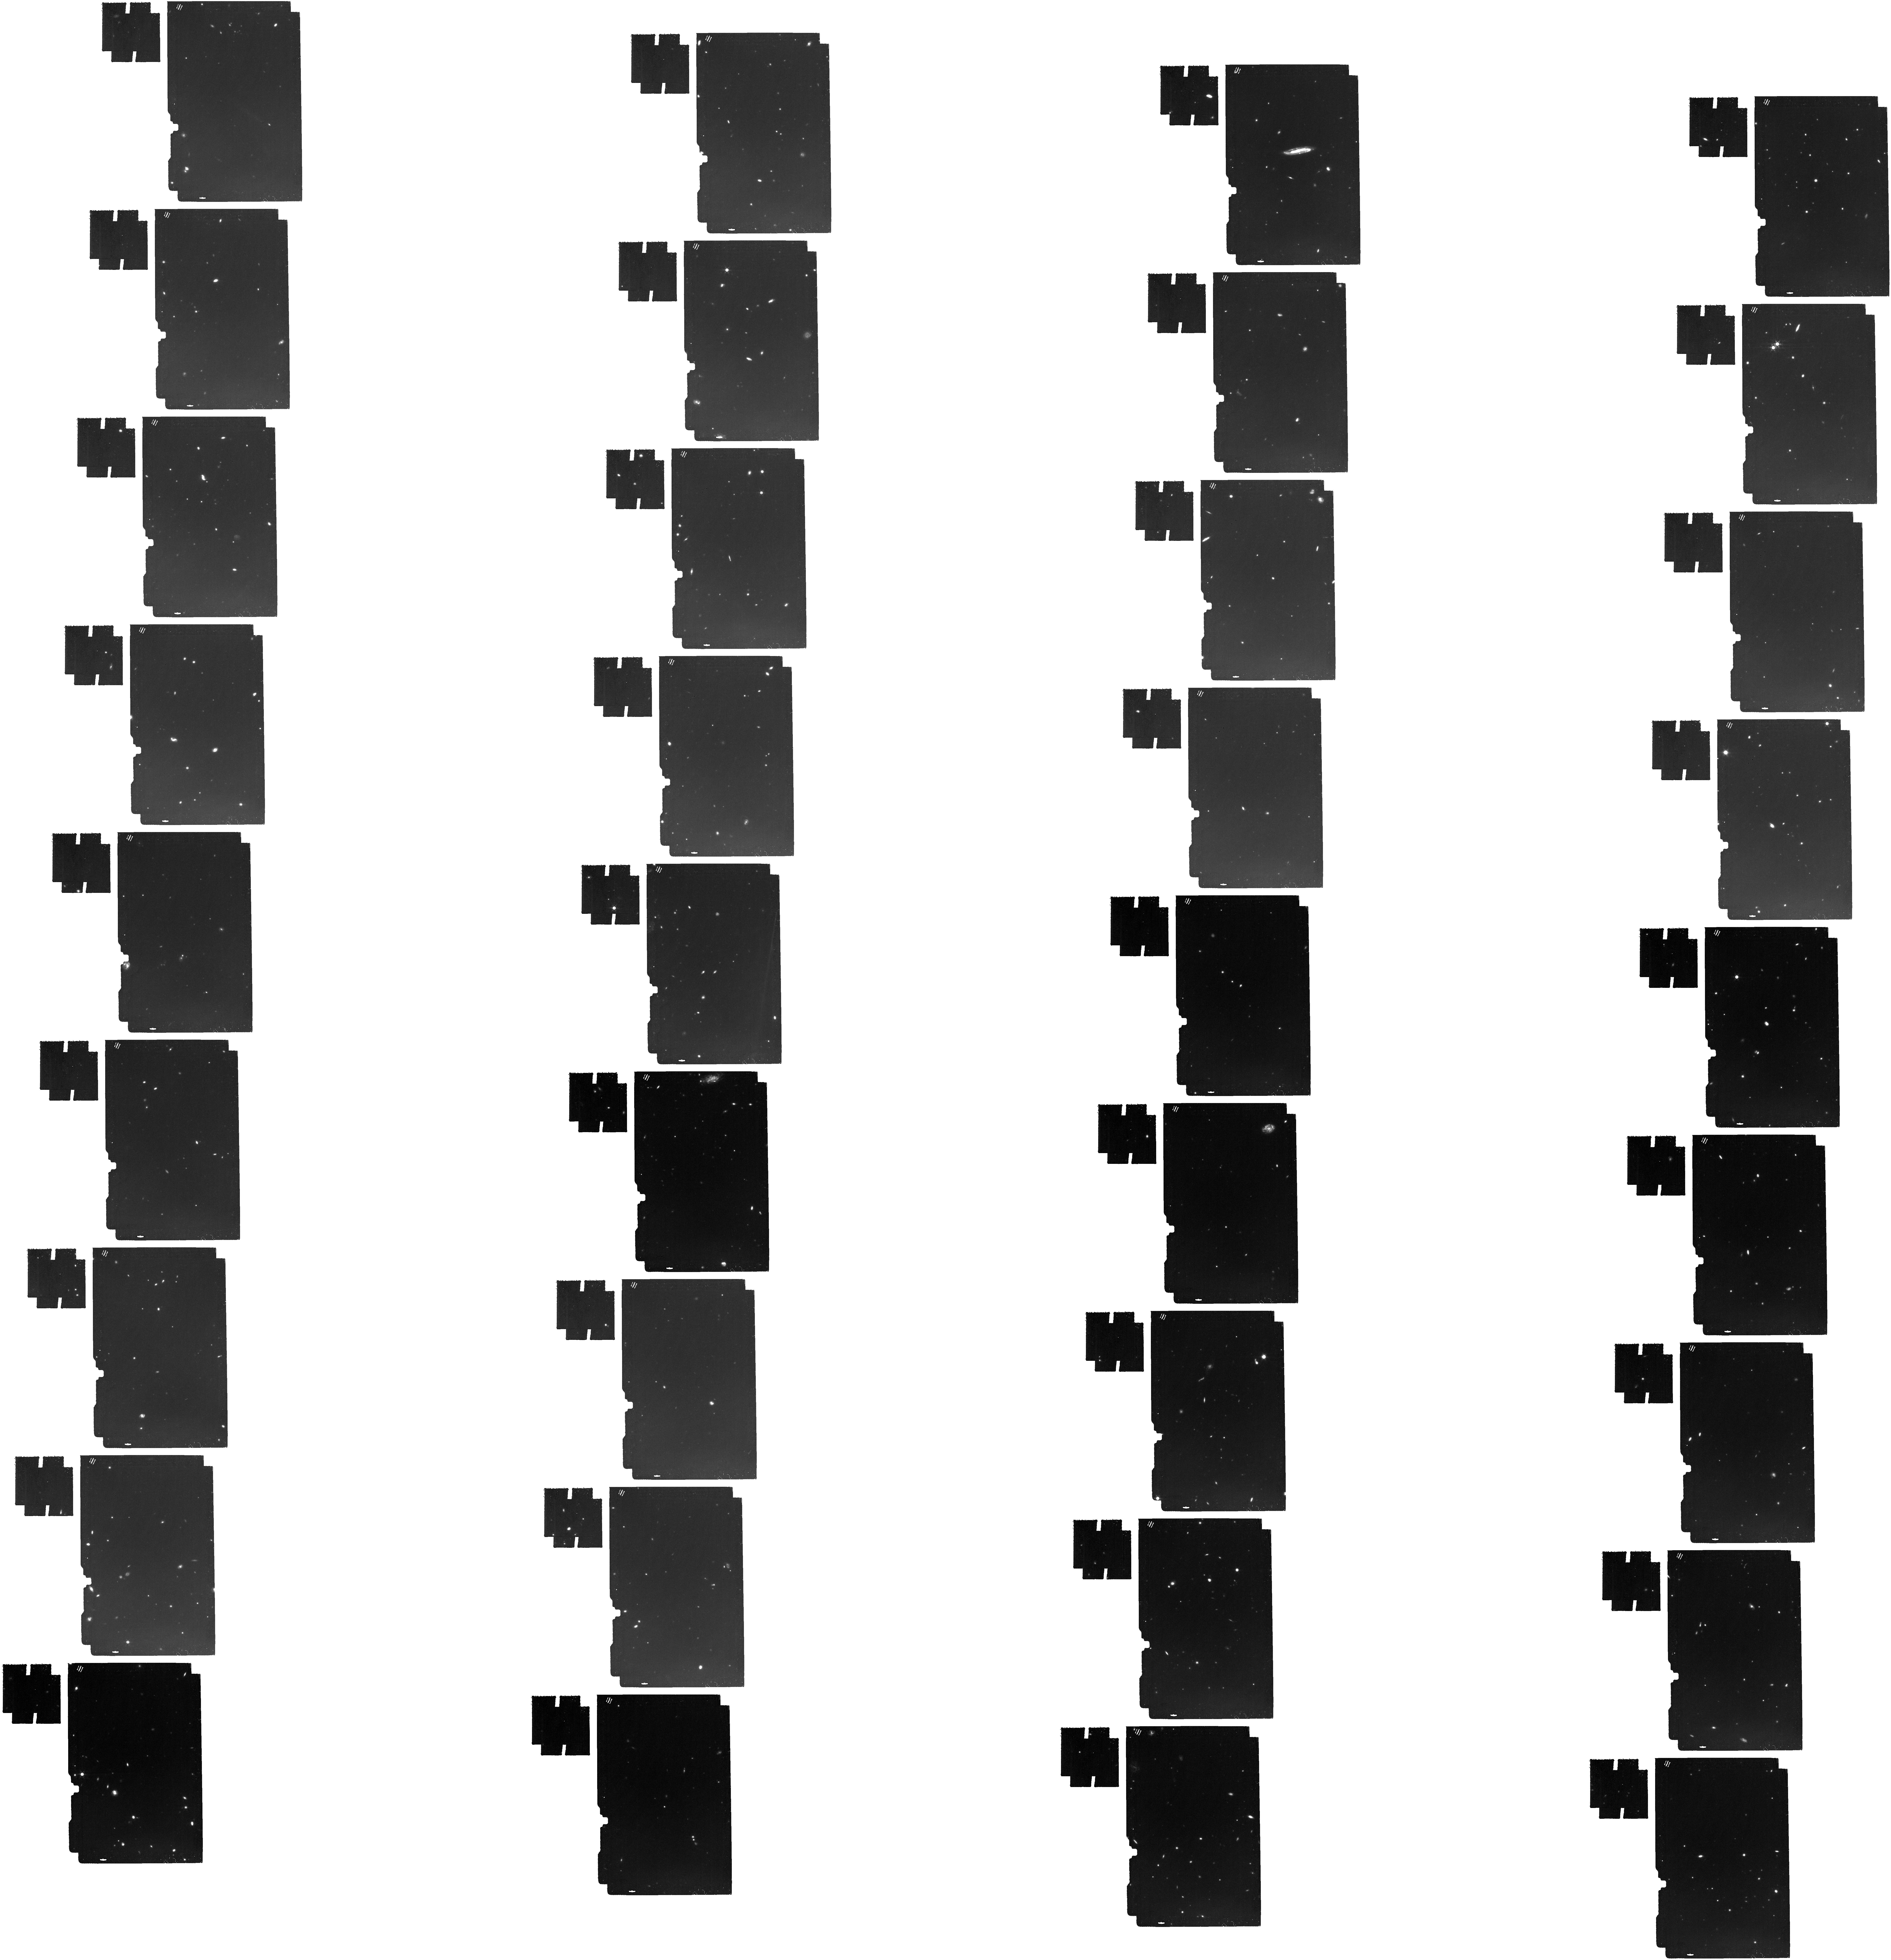
Target: NEXUS-Center. Instrument: MIRI. Filter: F1280W. Exposure: 6.4 h. Observation ID: jw09263-o001_t001_miri_f1280w

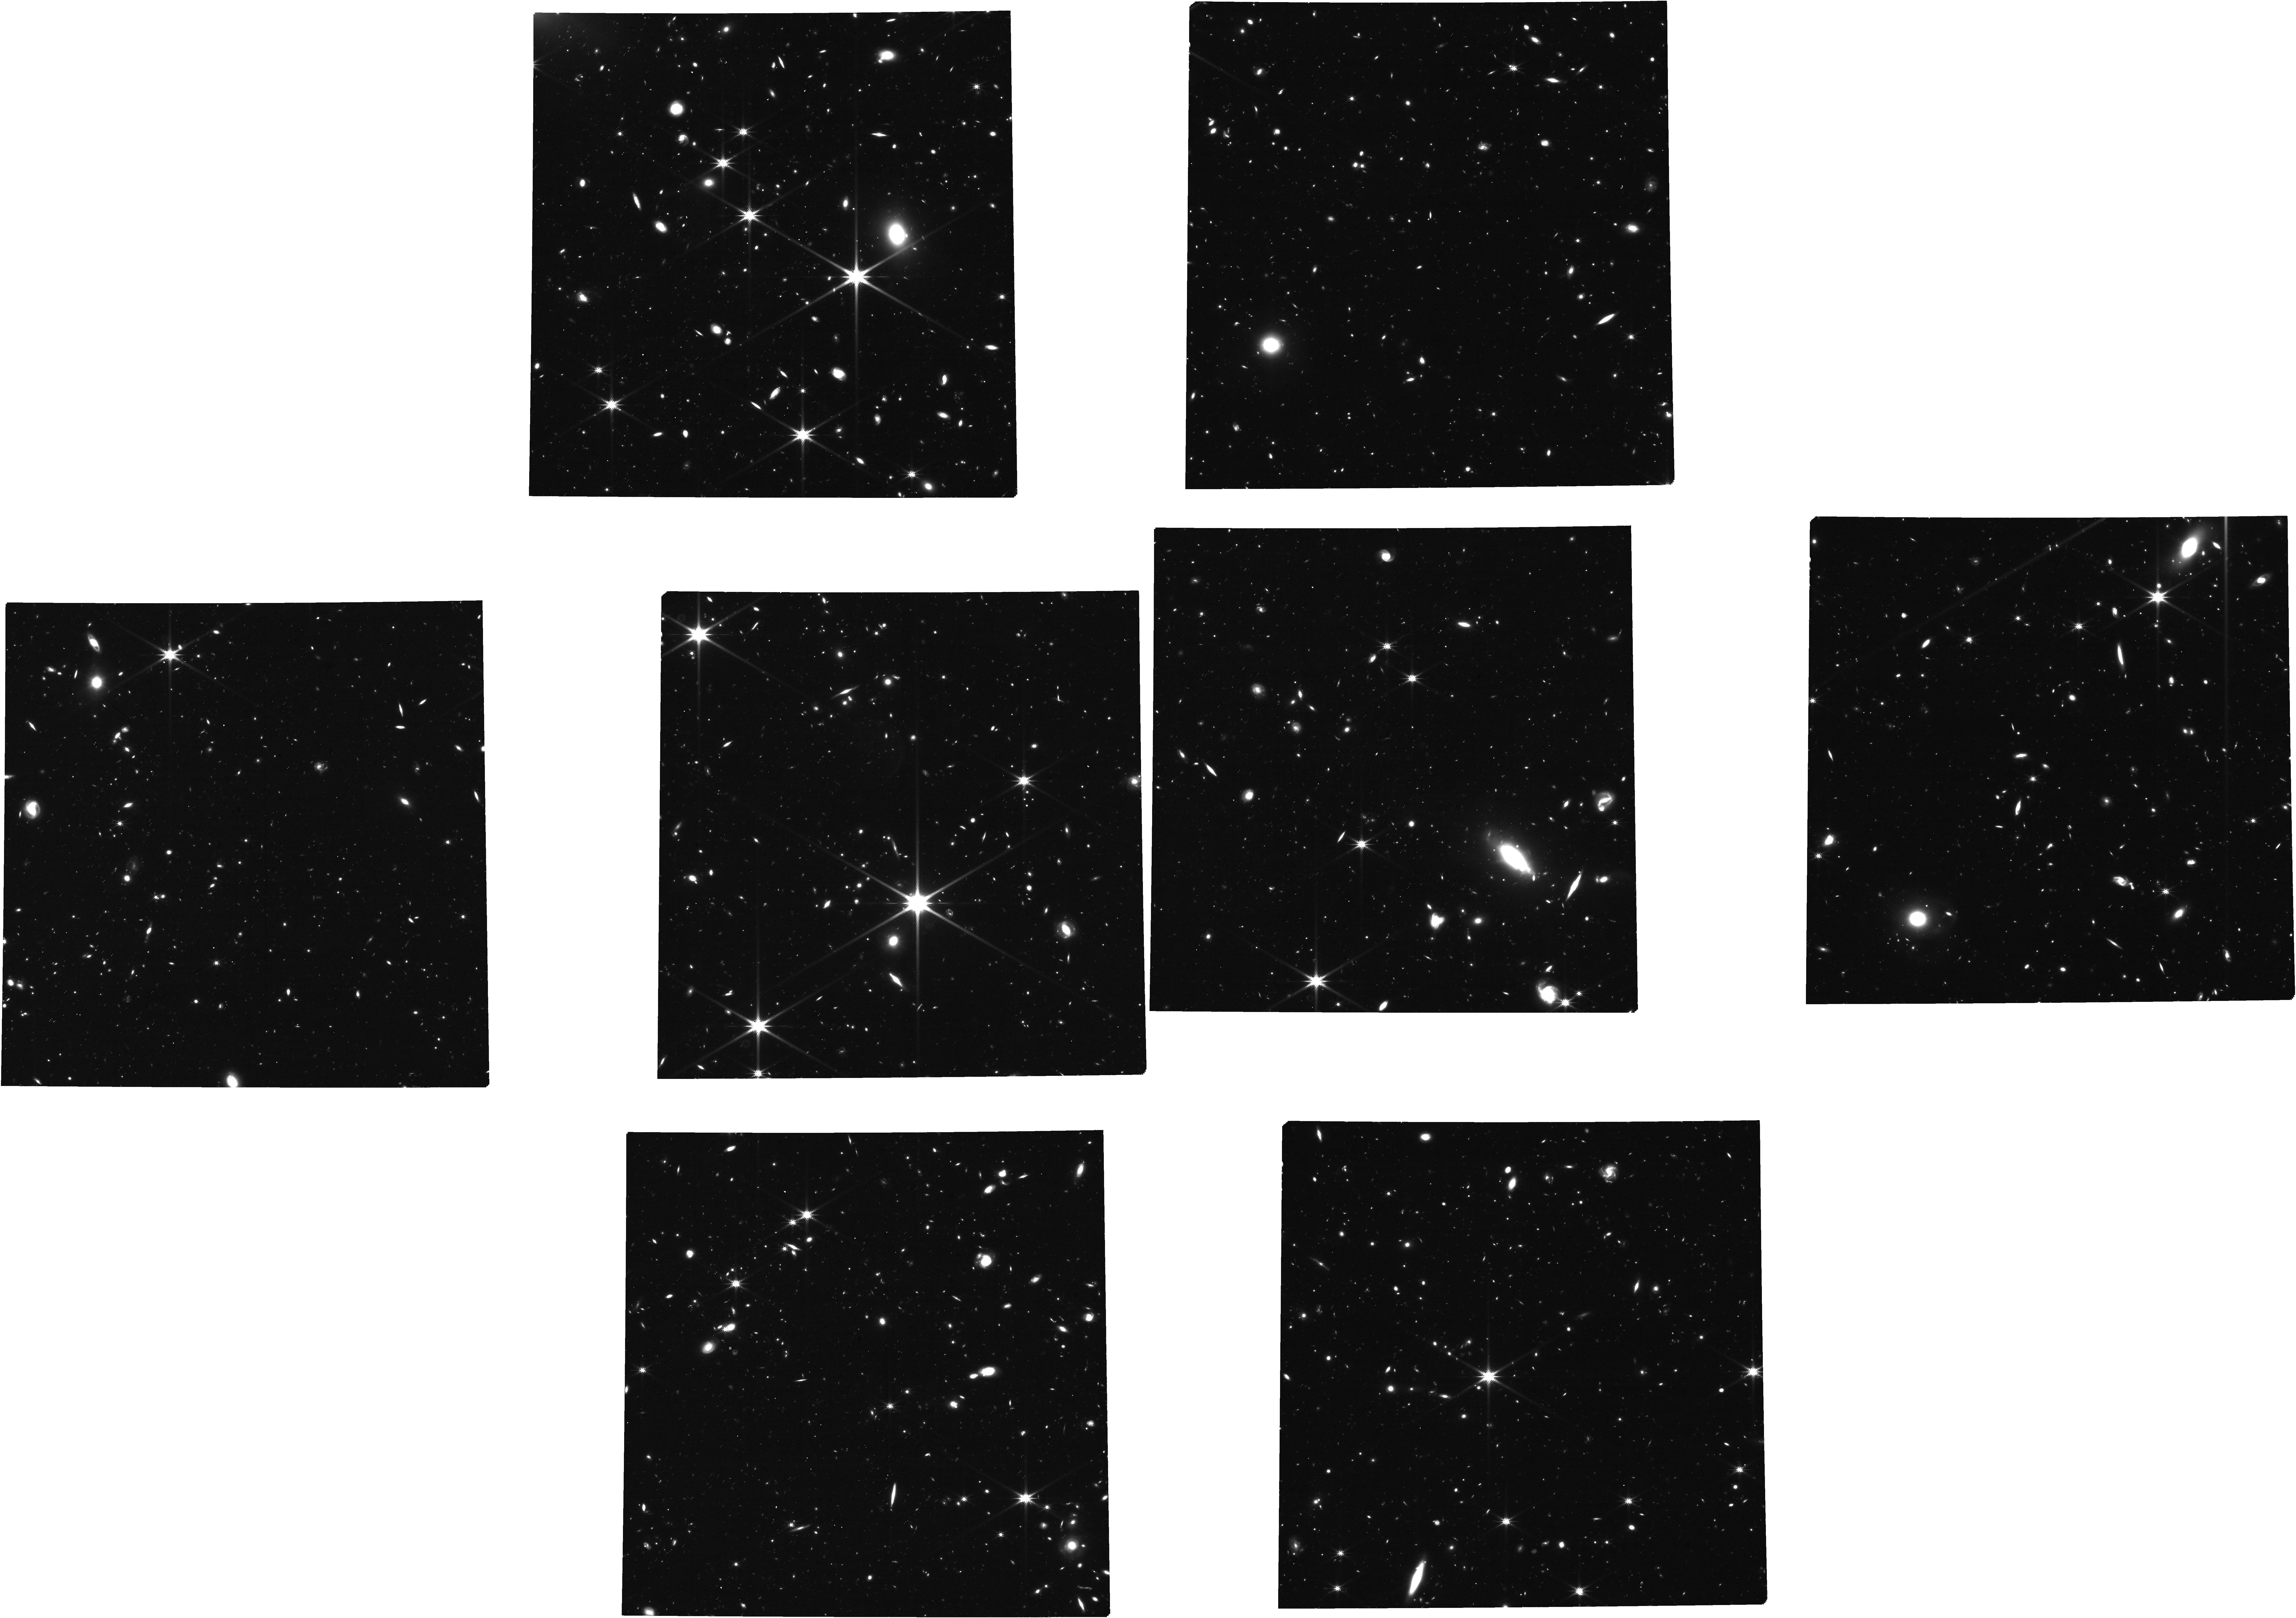
Target: msa_catalog_deep_ep7. Instrument: NIRCAM. Filter: F277W. Exposure: 1.4 h. Observation ID: jw09263-o003_t003_nircam_clear-f277w

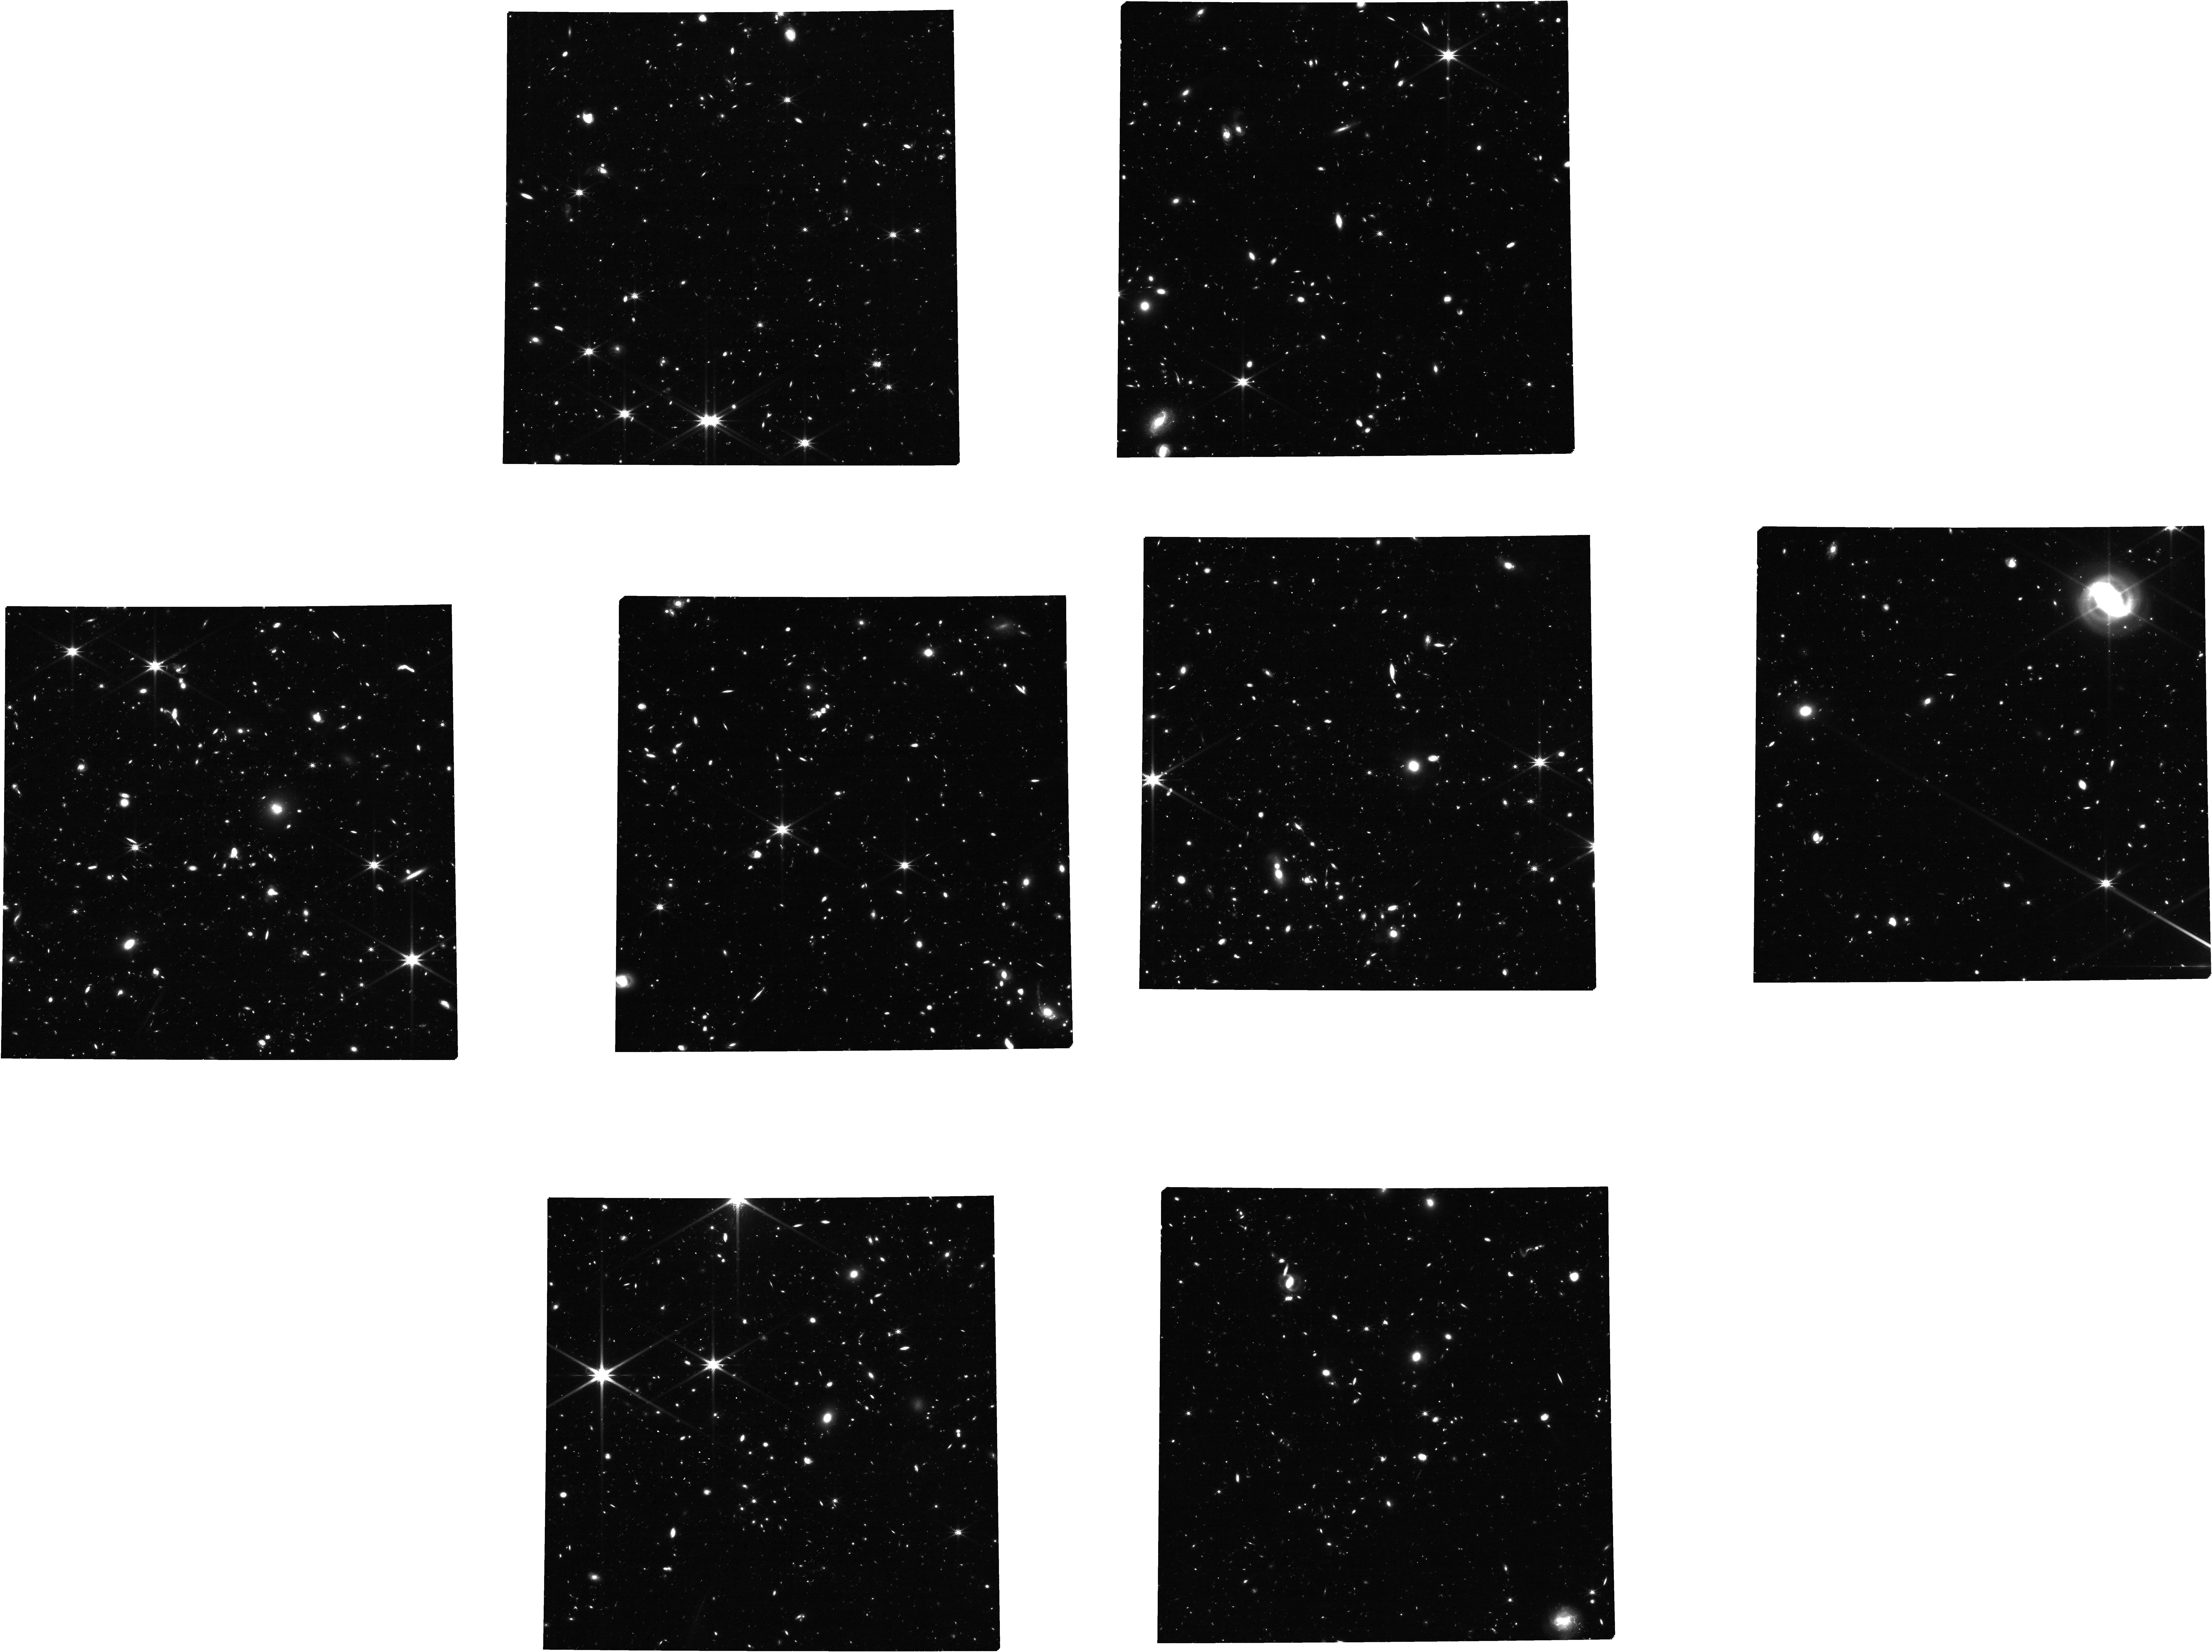
Target: msa_catalog_deep_ep8. Instrument: NIRCAM. Filter: F277W. Exposure: 1.6 h. Observation ID: jw09263-o005_t004_nircam_clear-f277w

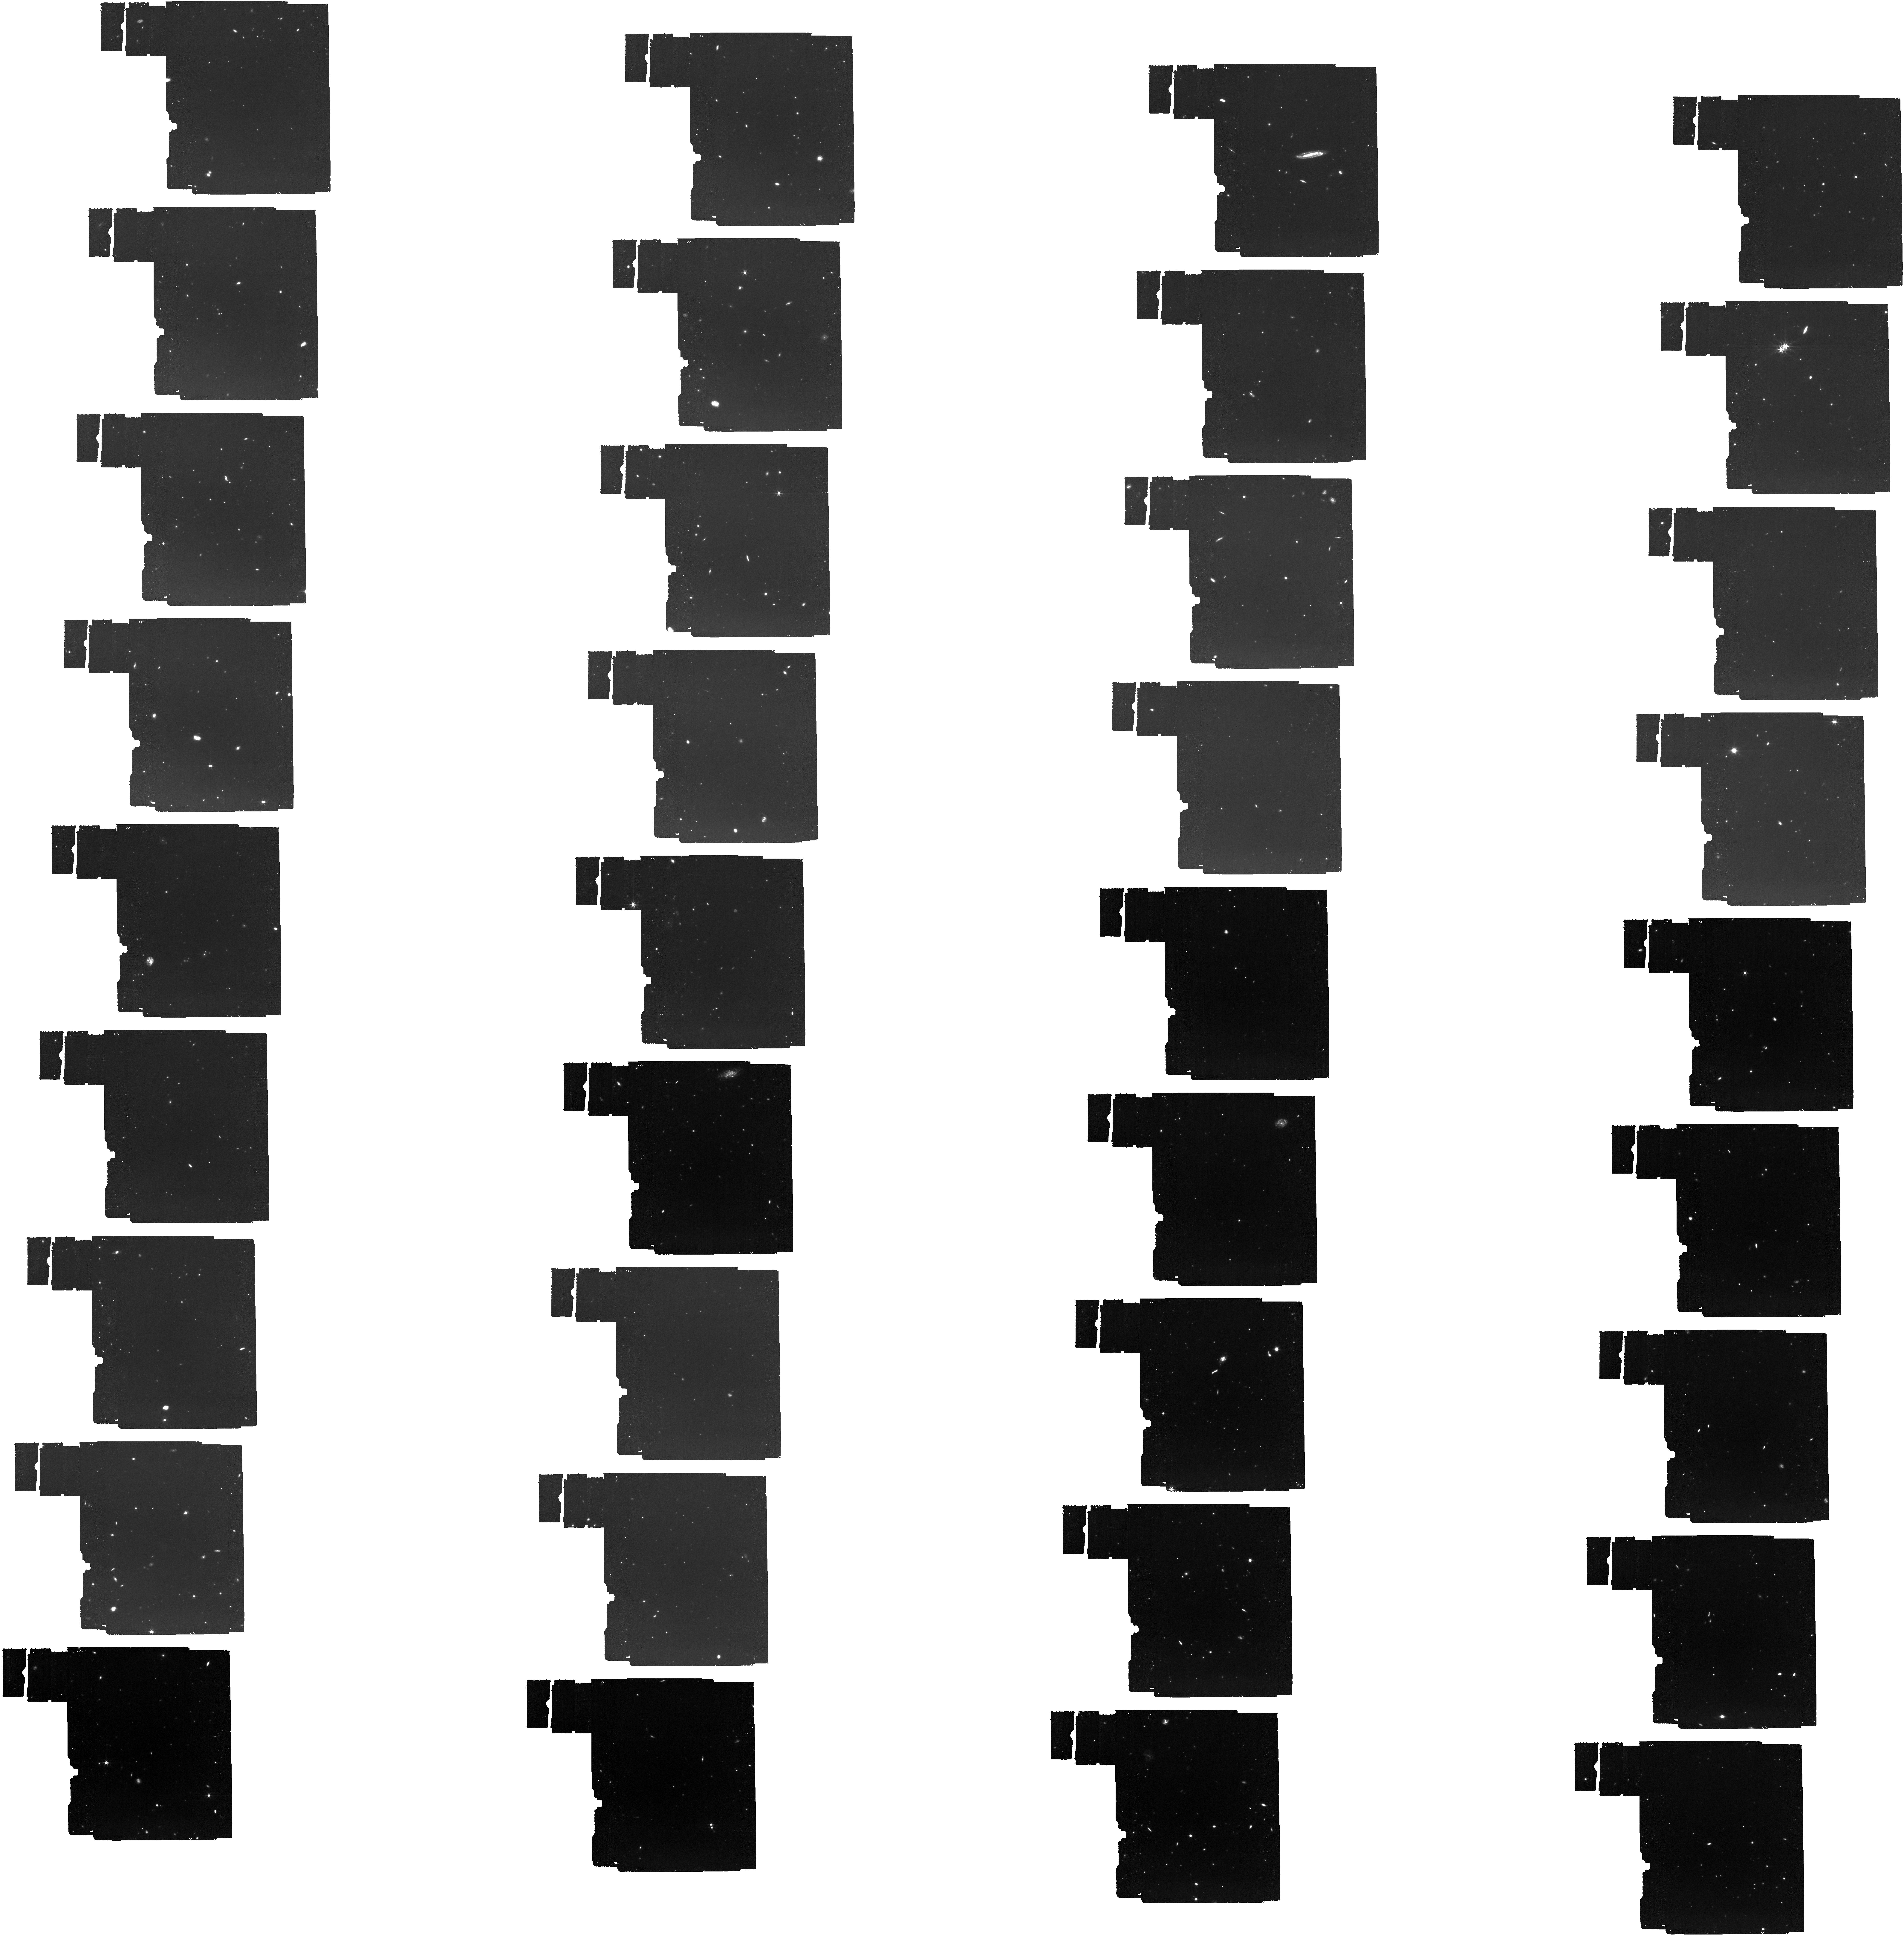
Target: NEXUS-Center. Instrument: MIRI. Filter: F1000W. Exposure: 9.6 h. Observation ID: jw09263-o001_t001_miri_f1000w

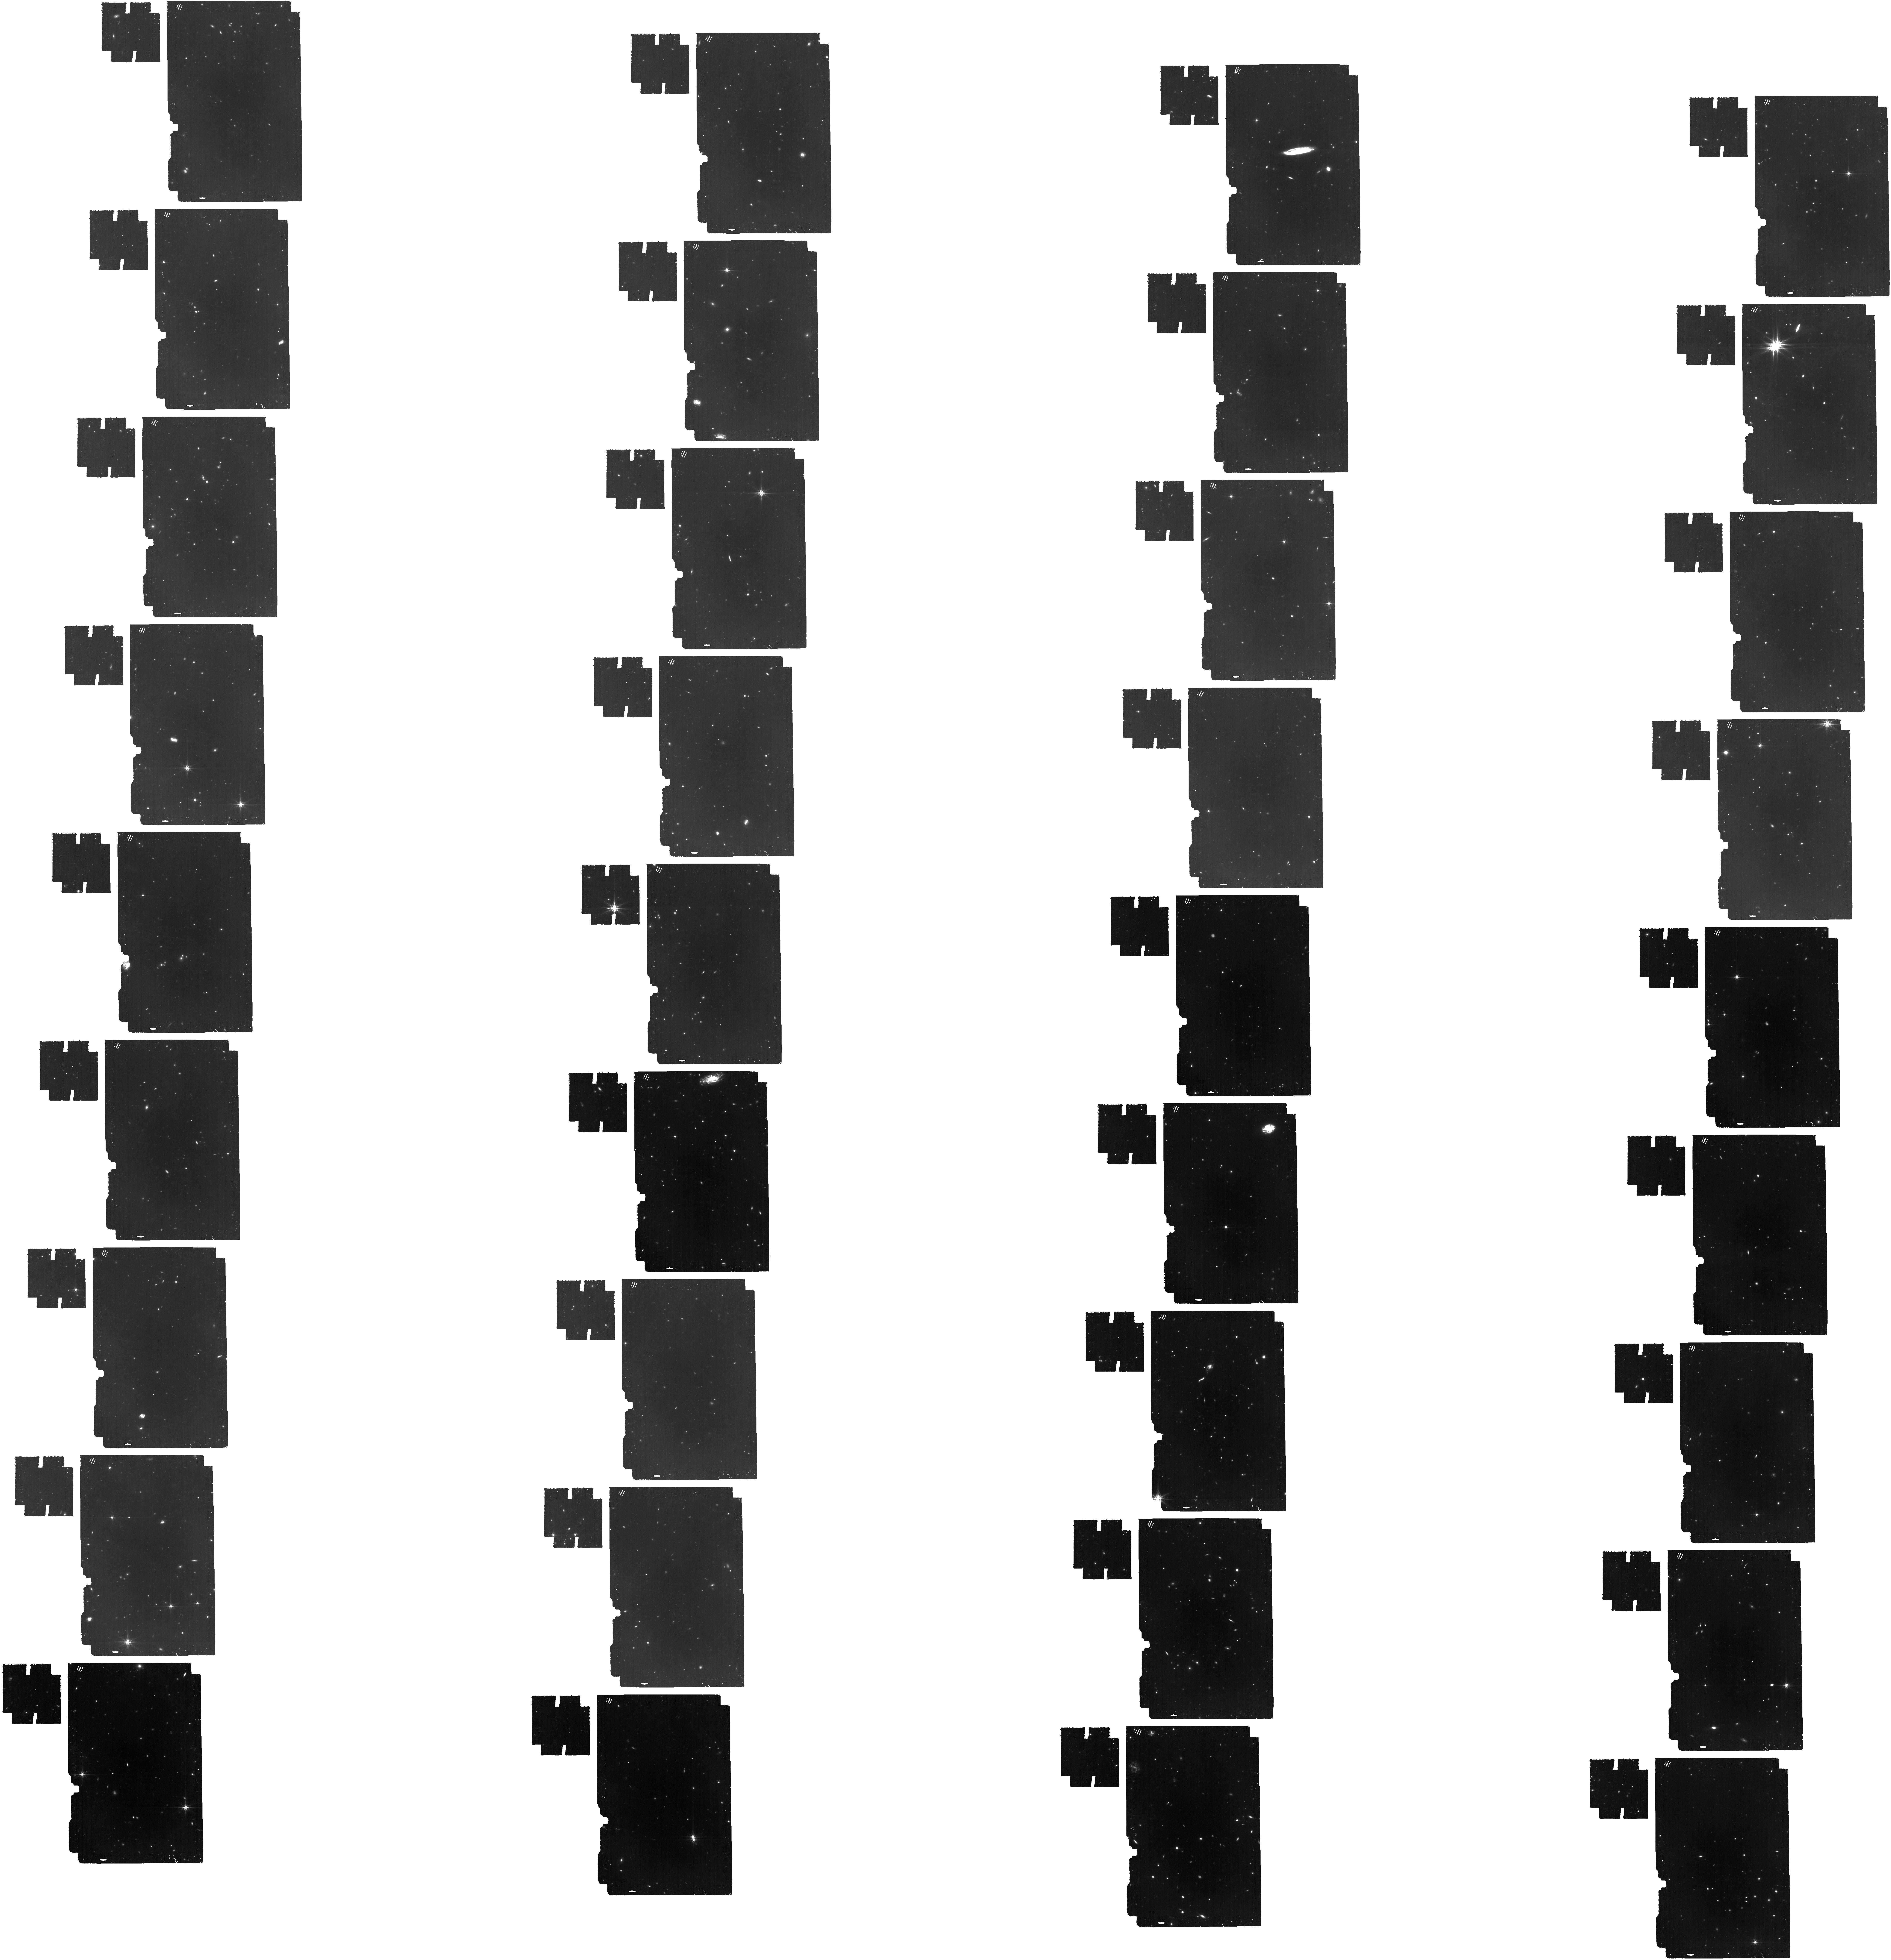
Target: NEXUS-Center. Instrument: MIRI. Filter: F770W. Exposure: 12.6 h. Observation ID: jw09263-o001_t001_miri_f770w

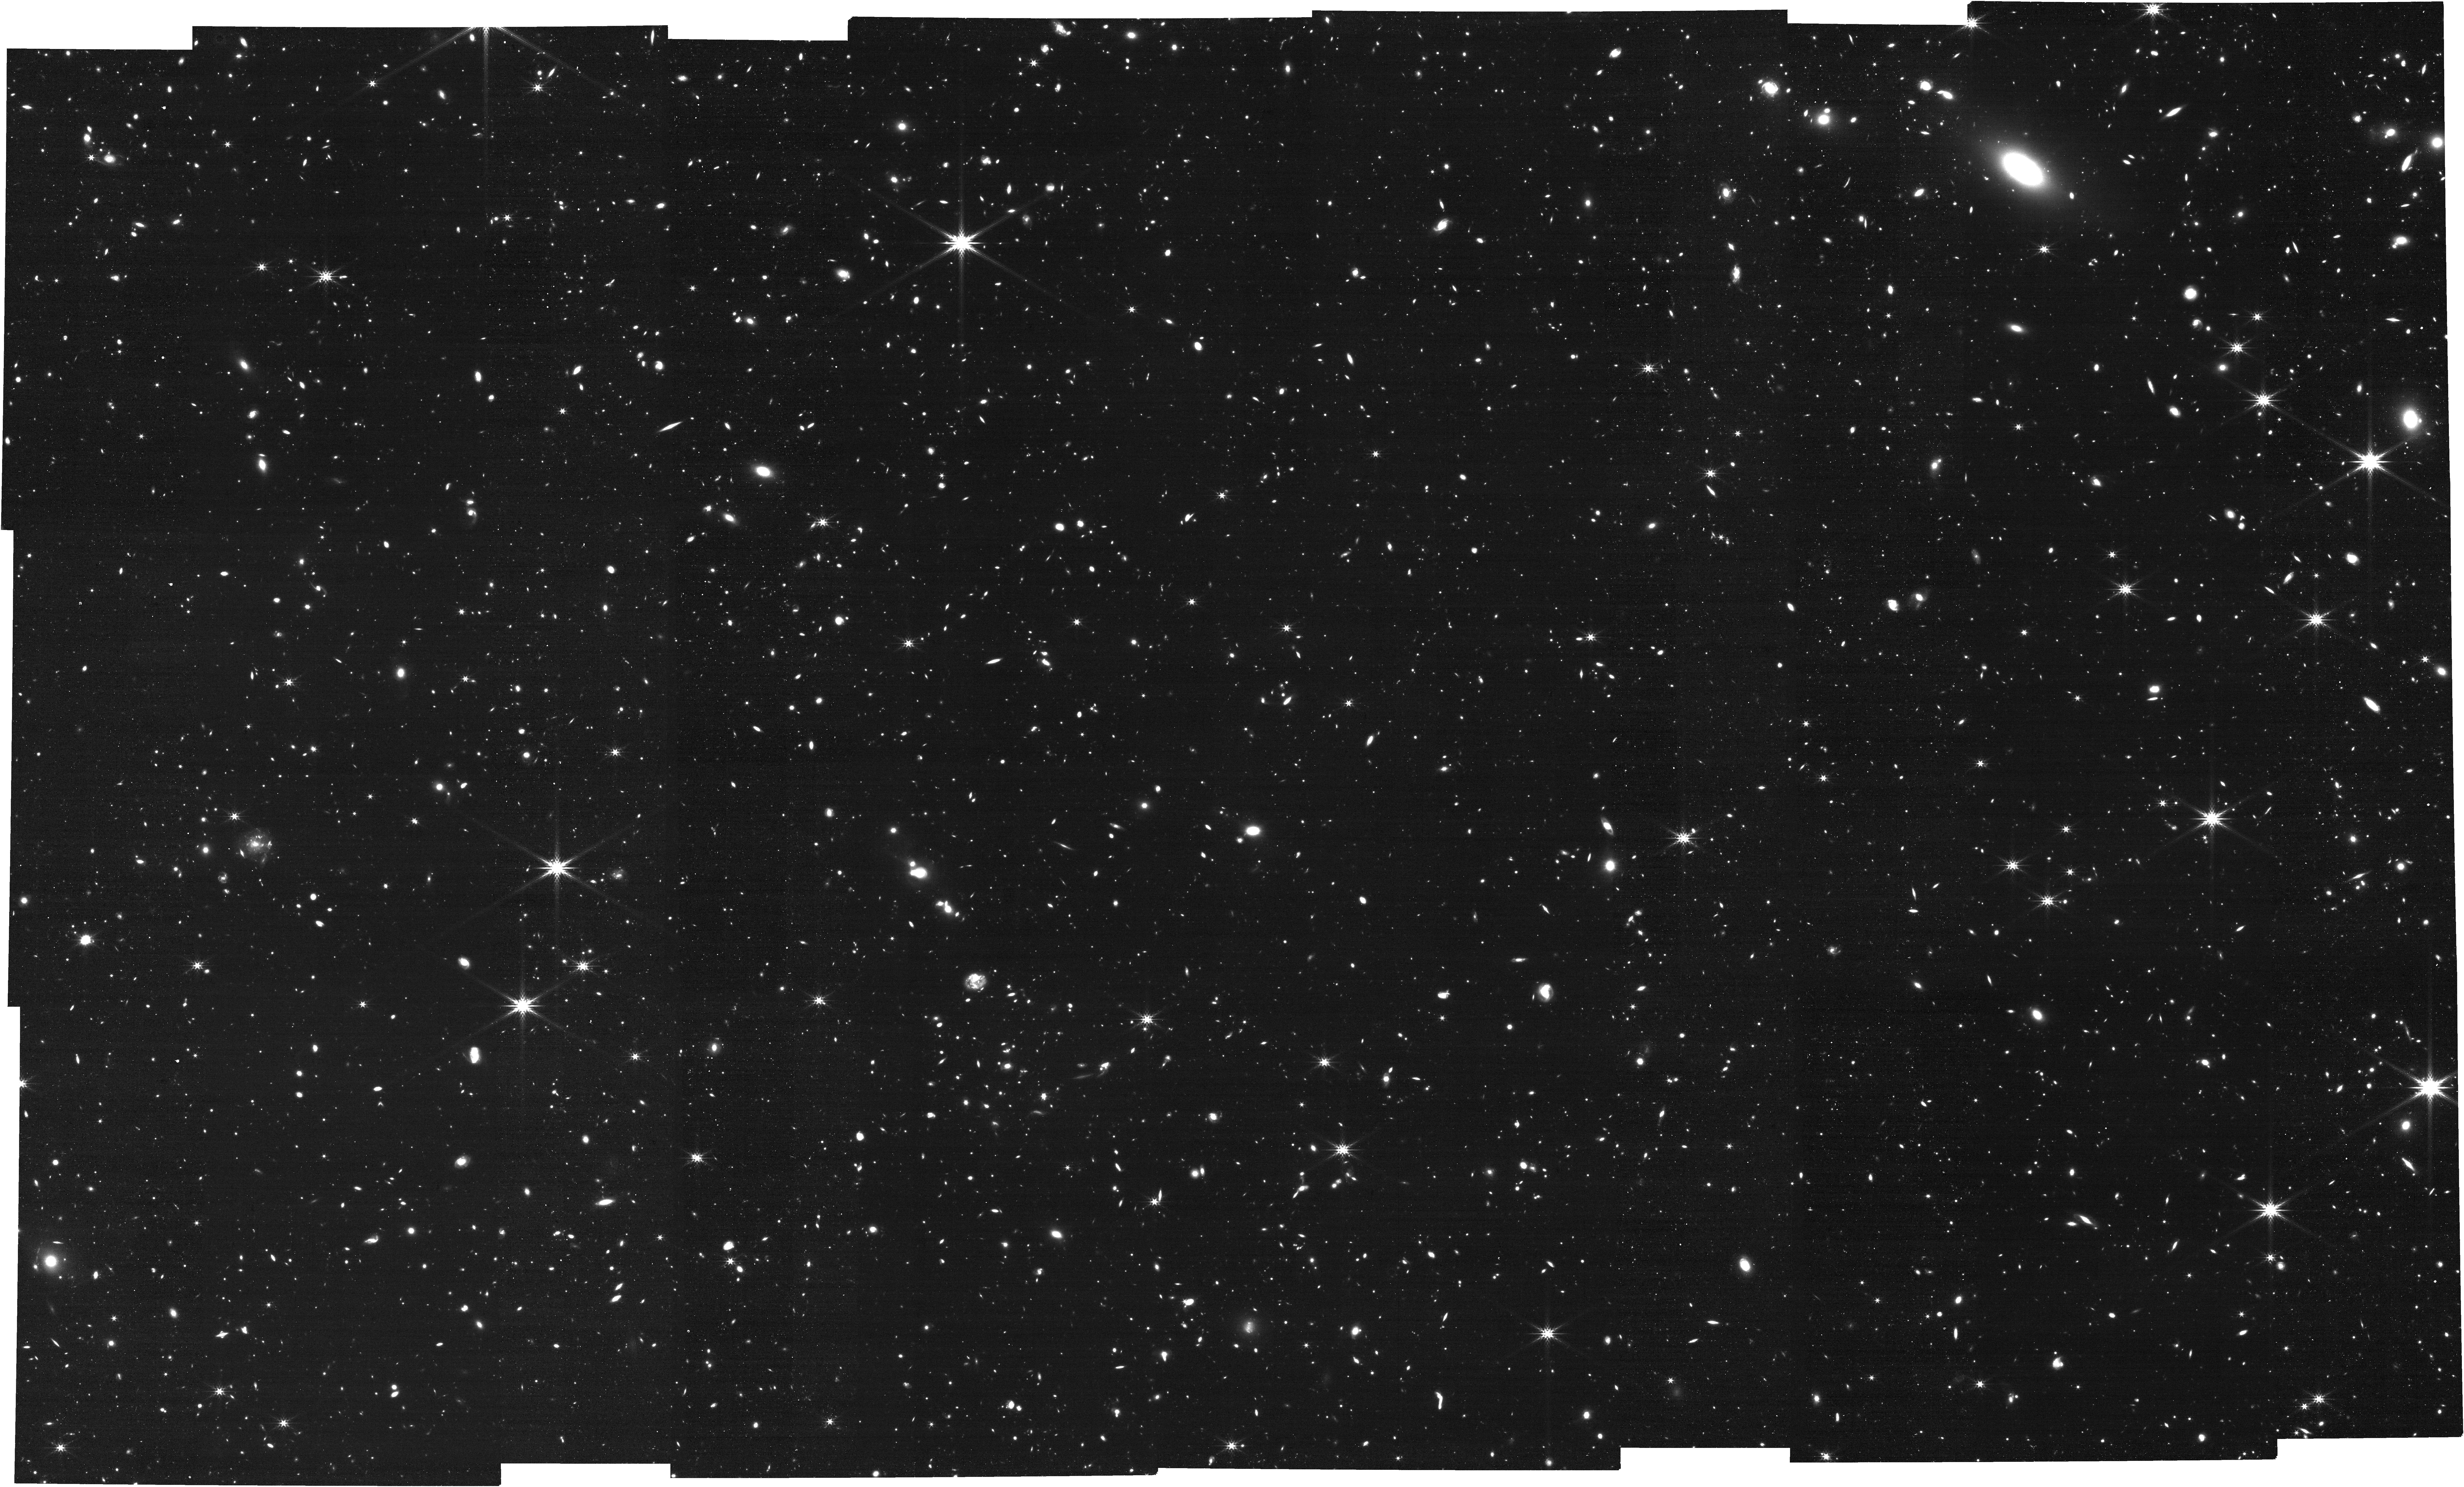
Target: NEXUS-Center. Instrument: NIRCAM. Filter: F444W. Exposure: 1 h. Observation ID: jw09263-o002_t001_nircam_clear-f444w

NEXUS: the North ecliptic pole EXtragalactic Unified Survey (PI: Shen, Yue)

NEXUS is a proposed multi-cycle treasury spectroscopic survey around the North Ecliptic Pole with exquisite optical through MIR photometry and temporal sampling. It contains two overlapping tiers. The Wide tier (~400 arcmin^2) performs NIRCam/WFSS 2.4-5micron grism spectroscopy with three epochs over 3 cycles. The Deep tier (~50 arcmin^2) performs high-multiplexing NIRSpec 0.6-5.3micron MOS/PRISM spectroscopy for up to ~10,000 targets, over 18 epochs with a 2-month cadence. All epochs have simultaneous deep NIRCam and MIRI imaging. The field is within the continuous viewing zone of JWST, and is fully covered in the Euclid Deep Field North, with a wealth of deep multi-wavelength data to maximize synergy across wavelengths and science areas. NEXUS has three science pillars. First, with its massive spectroscopic sample and deep photometry, it will perform efficient classification and physical characterization of galaxies and AGNs from z~1 to Cosmic Dawn. With the large contiguous area coverage, it will measure the spatial clustering and demography of the first galaxies and SMBHs at z>6. Second, multi-epoch observations enable systematic time-domain investigations, focusing on z>3 supernova searches and low-mass AGN reverberation mapping. Third, the comprehensive data set from three JWST instruments will enable knowledge transfer to other legacy fields, create data challenges, and initiate benchmark work for future space missions. With rapid public releases of processed data and an open invitation for participation, NEXUS aims for broad and swift community engagement, to become a powerhouse to drive transformative advancements in multiple key science areas of astronomy.